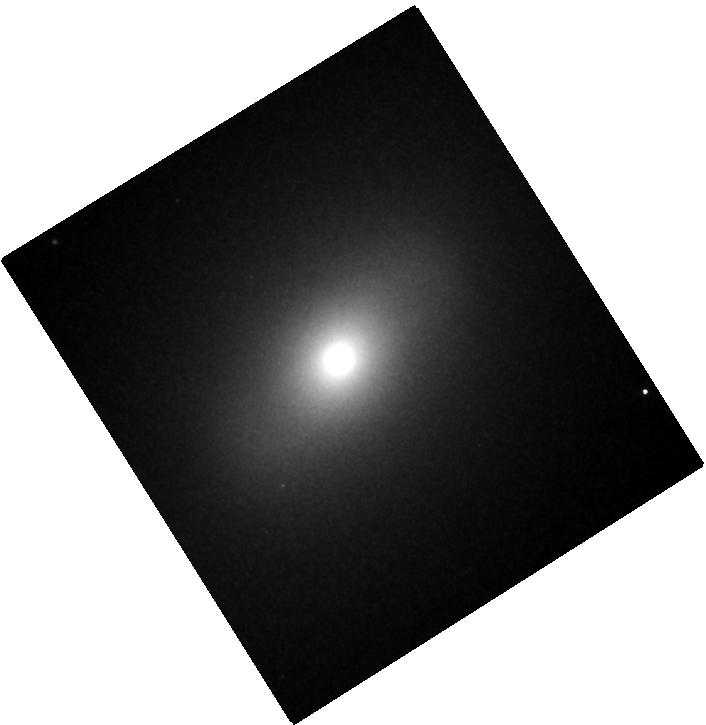
Target: M-81. Instrument: WFC3/IR. Filter: F153M. Exposure: 3 min. Observation ID: hst_15123_04_wfc3_ir_f153m_idk804

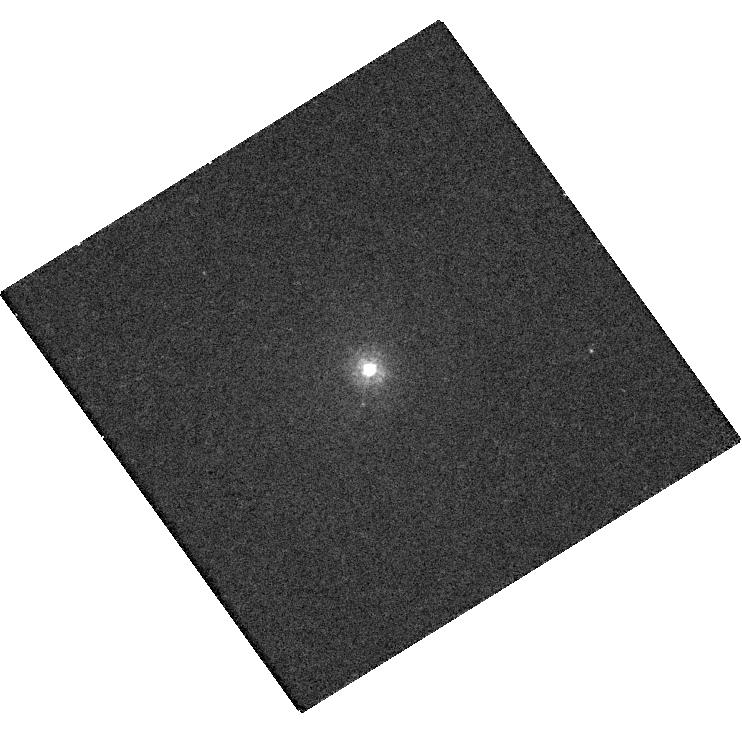
Target: M-81. Instrument: WFC3/UVIS. Filter: F218W. Exposure: 27 min. Observation ID: hst_15123_04_wfc3_uvis_f218w_idk804

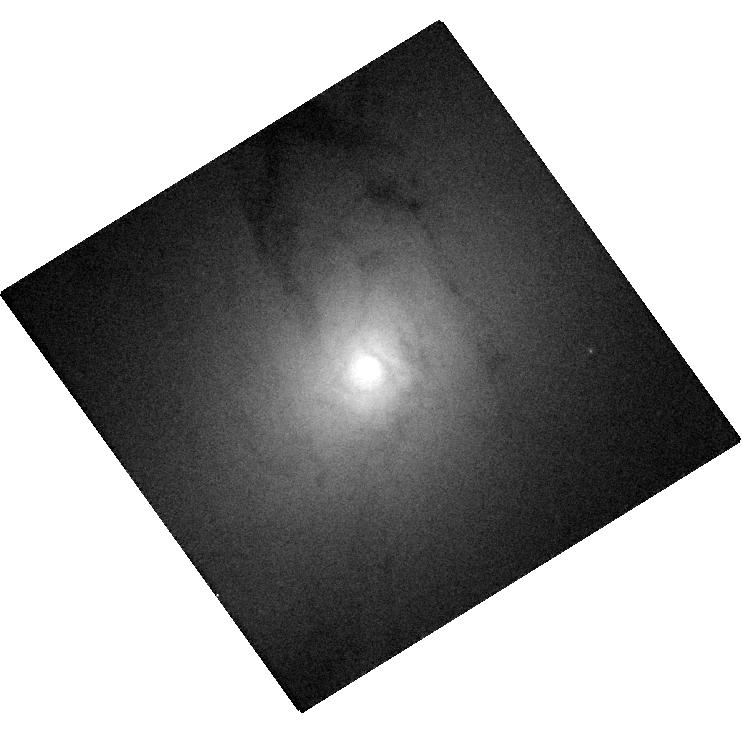
Target: M-81. Instrument: WFC3/UVIS. Filter: F438W. Exposure: 1 min. Observation ID: hst_15123_04_wfc3_uvis_f438w_idk804

Probing the accretion flow and emission-line regions of M81, the nearest broad-lined low-luminosity AGN (PI: Barth, Aaron J.)

The nucleus of M81 is an object of singular importance as a template for low-luminosity accretion flows onto supermassive black holes. We propose to obtain a complete, small-aperture, high S/N STIS UV/optical spectrum of the M81 nucleus and multi-filter WFC3 imaging covering the UV through near-IR. Such data have never previously been obtained with HST; the only prior archival UV/optical spectra of M81 have low S/N, incomplete wavelength coverage, and are strongly contaminated by starlight. Combined with new Chandra X-ray data, our proposed observations will comprise the definitive reference dataset on the spectral energy distribution of this benchmark low-luminosity AGN. These data will provide unique new constraints on the possible contribution of a truncated thin accretion disk to the AGN emission spectrum, clarifying a fundamental property of low-luminosity accretion flows. The data will additionally provide new insights into broad-line region structure and black hole mass scaling relationships at the lowest AGN luminosities, and spatially resolved diagnostics of narrow-line region excitation conditions at unprecedented spatial resolution to assess the impact of the AGN on the ionization state of the gas in the host galaxy bulge.